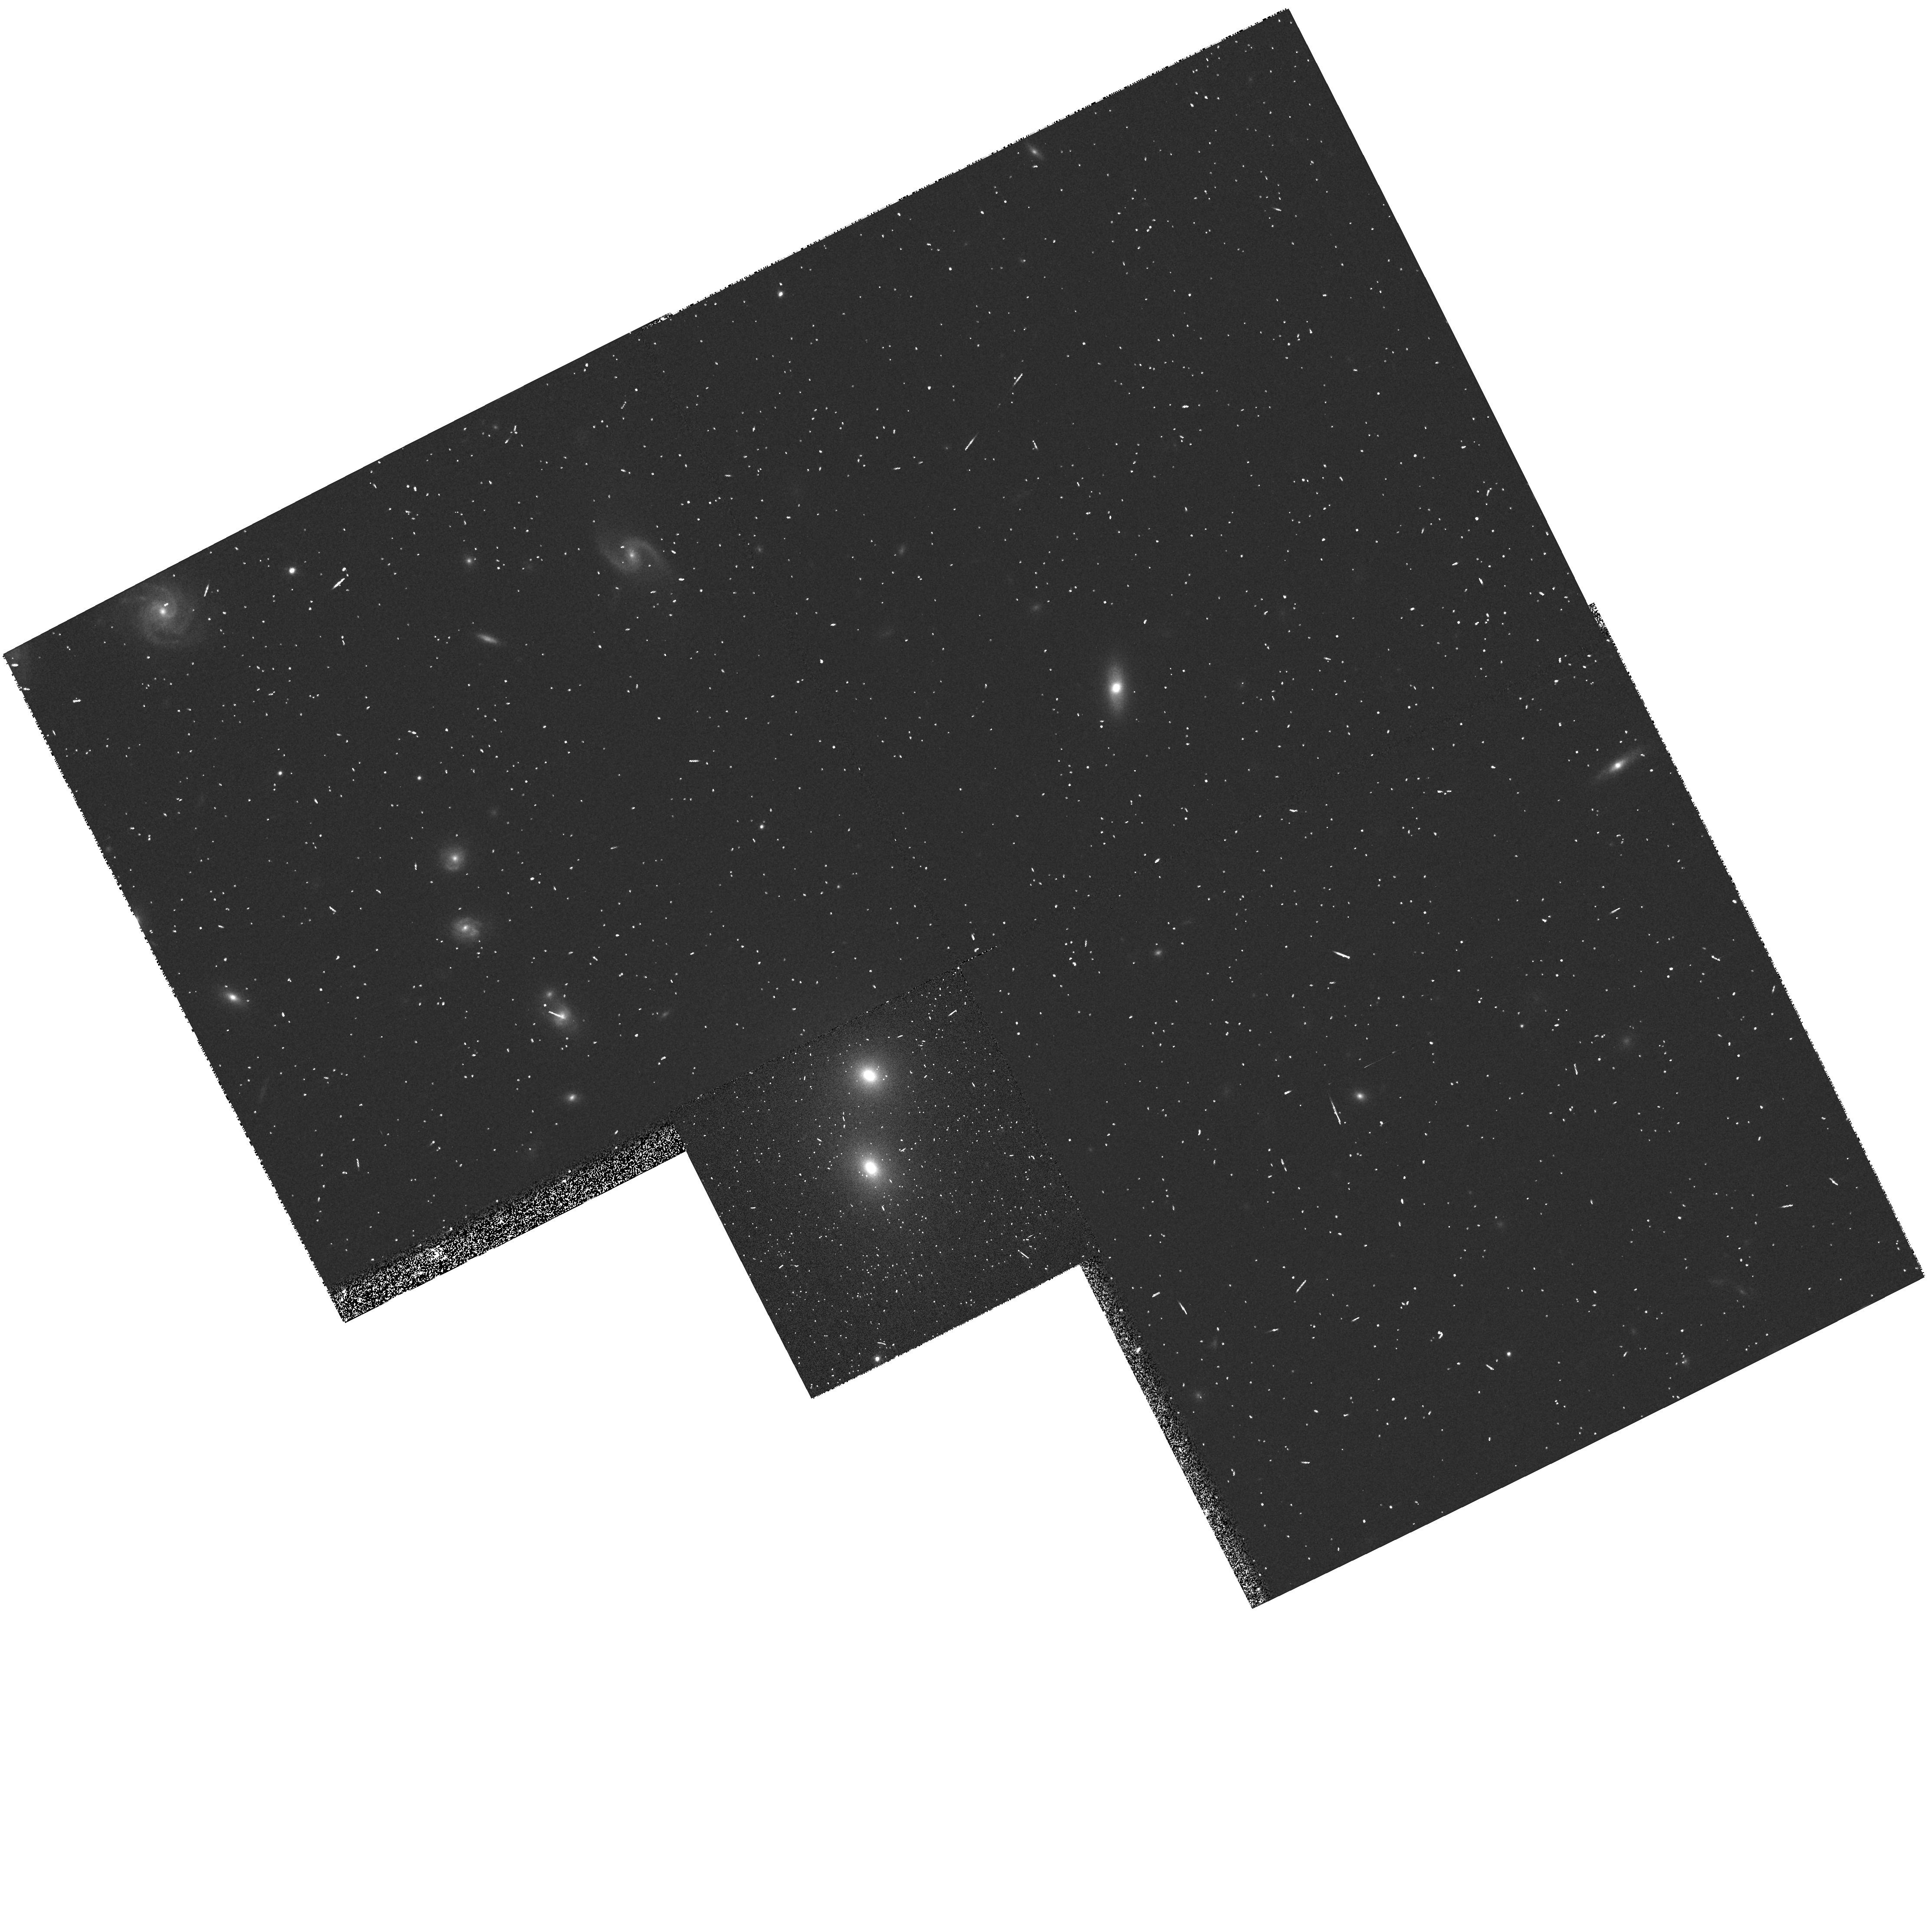
Target: B2+1450+28
Instrument: WFPC2/PC
Filter: F814W
Exposure: 5 min
Observation ID: hst_7281_71_wfpc2_pc_f814w_u3ws71

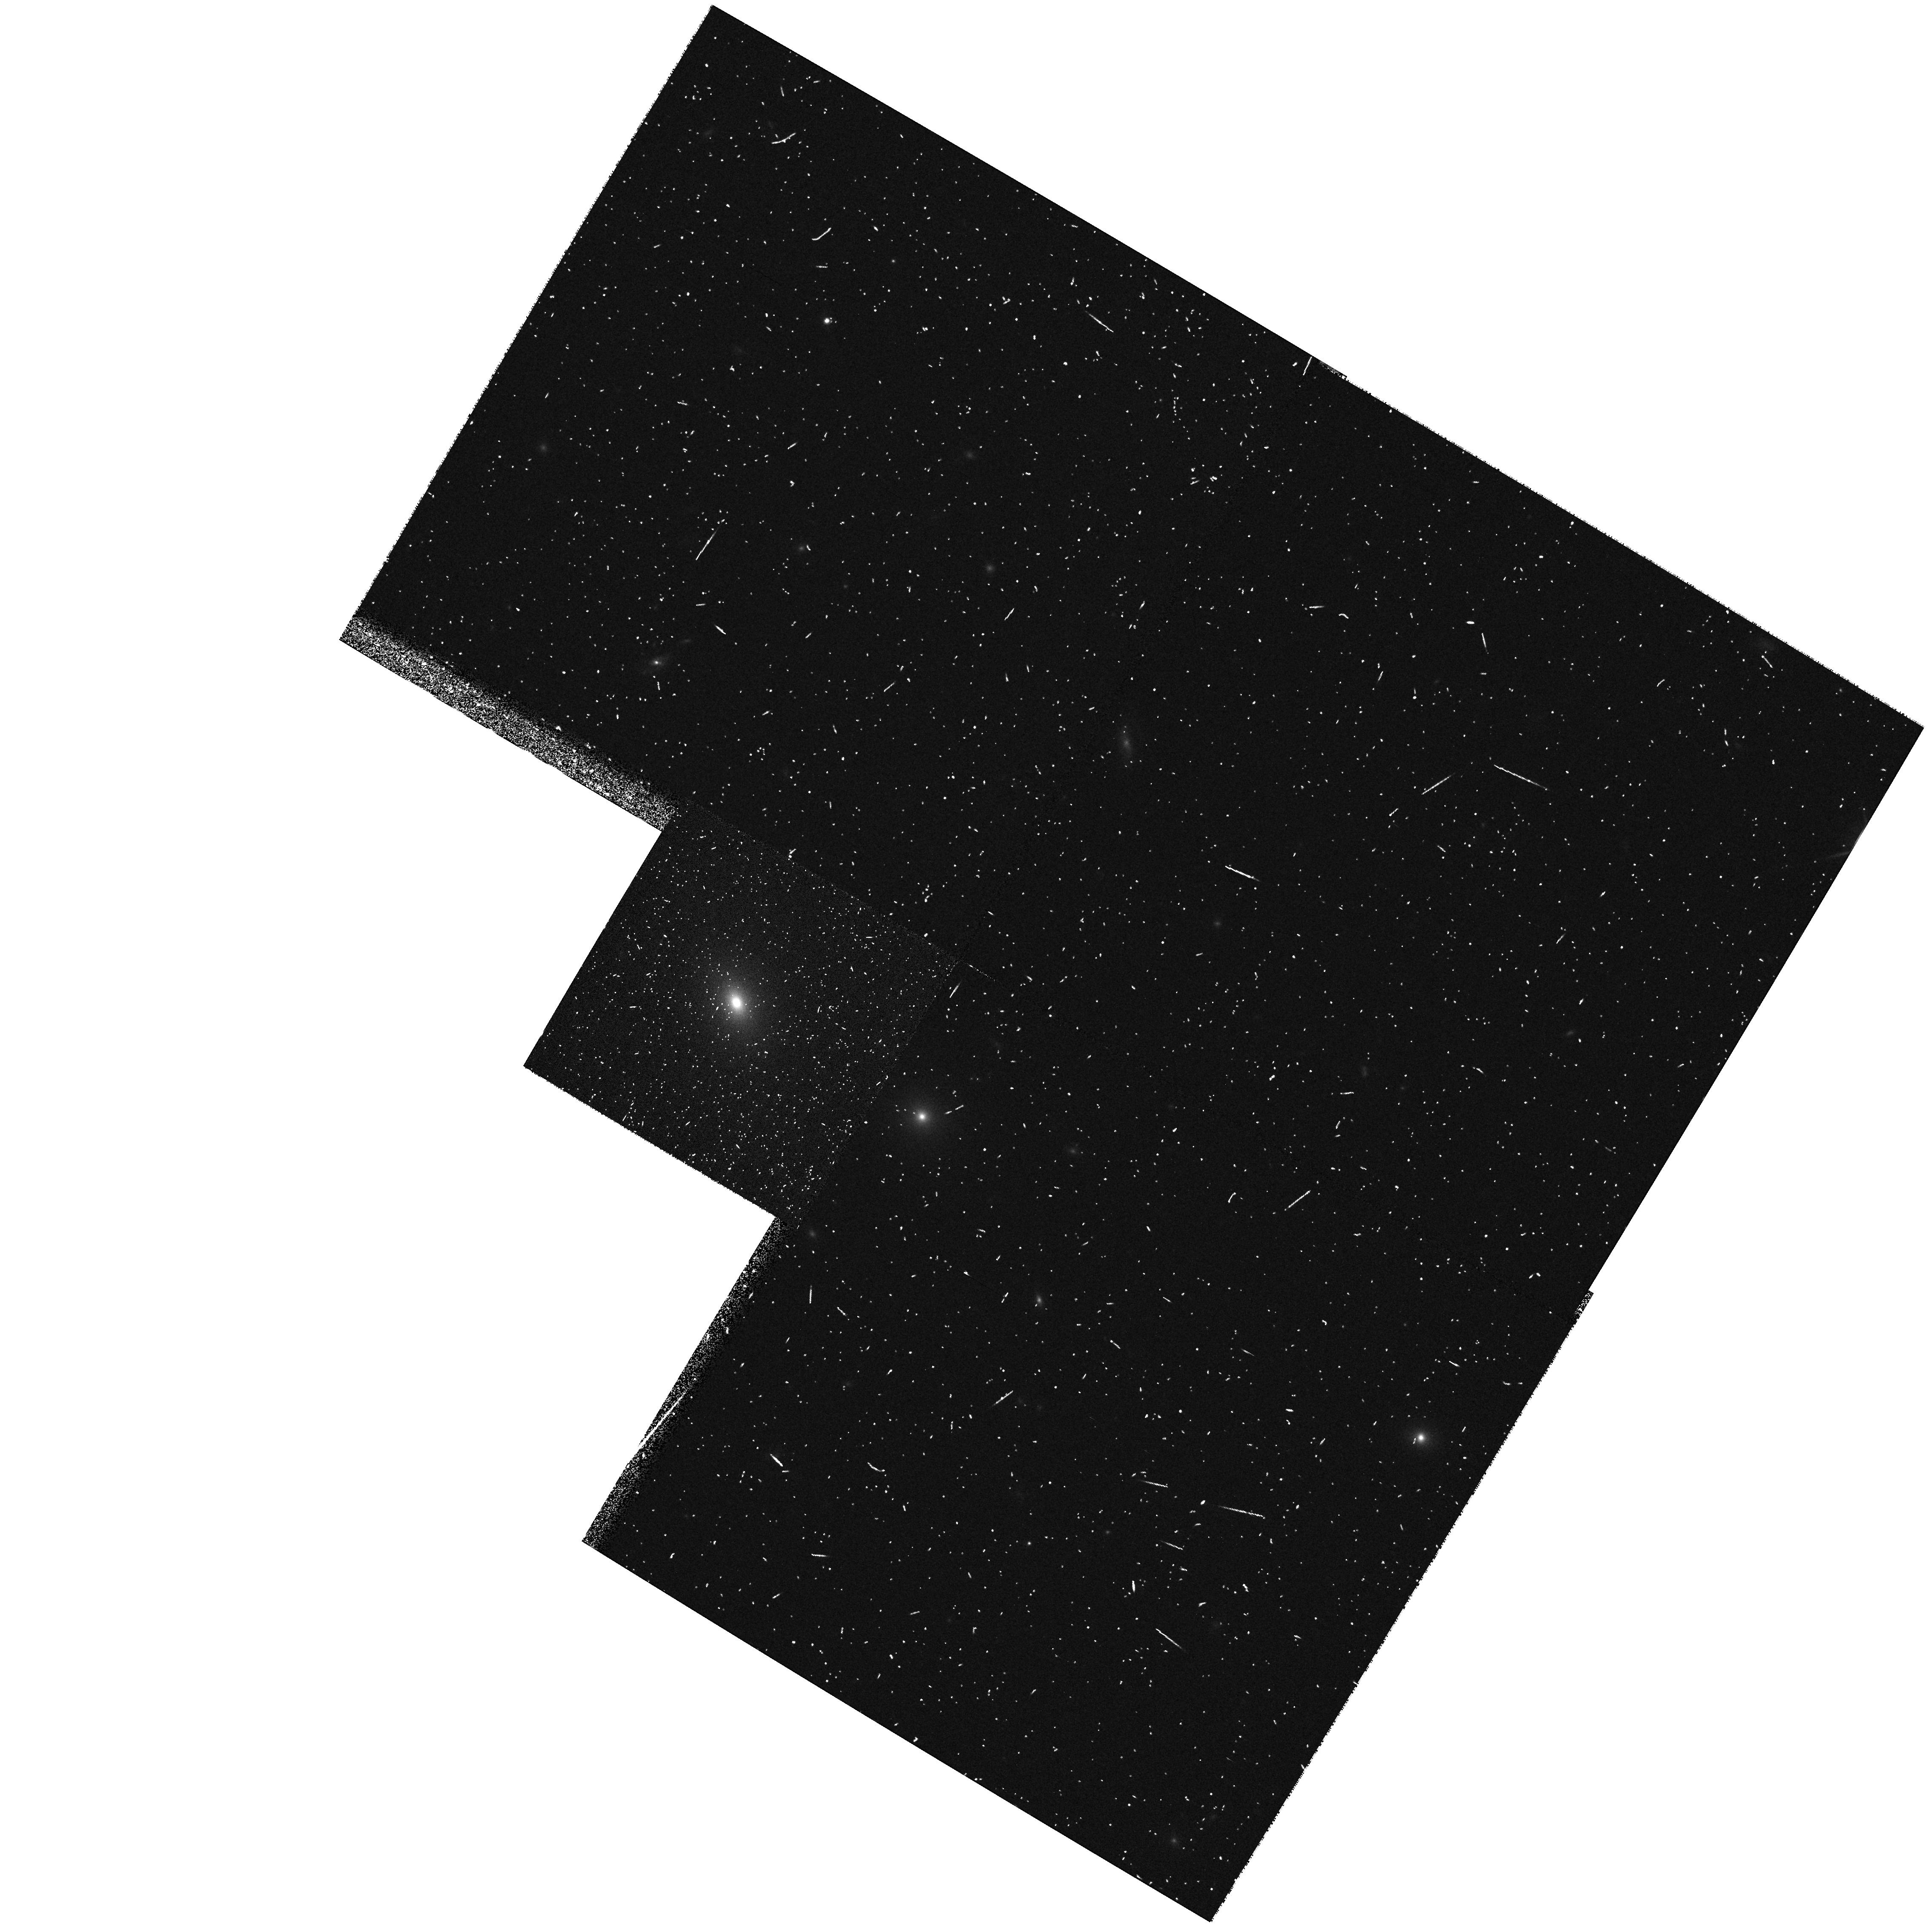
Target: B2+1005+28
Instrument: WFPC2/PC
Filter: F814W
Exposure: 5 min
Observation ID: hst_7281_54_wfpc2_pc_f814w_u3ws54

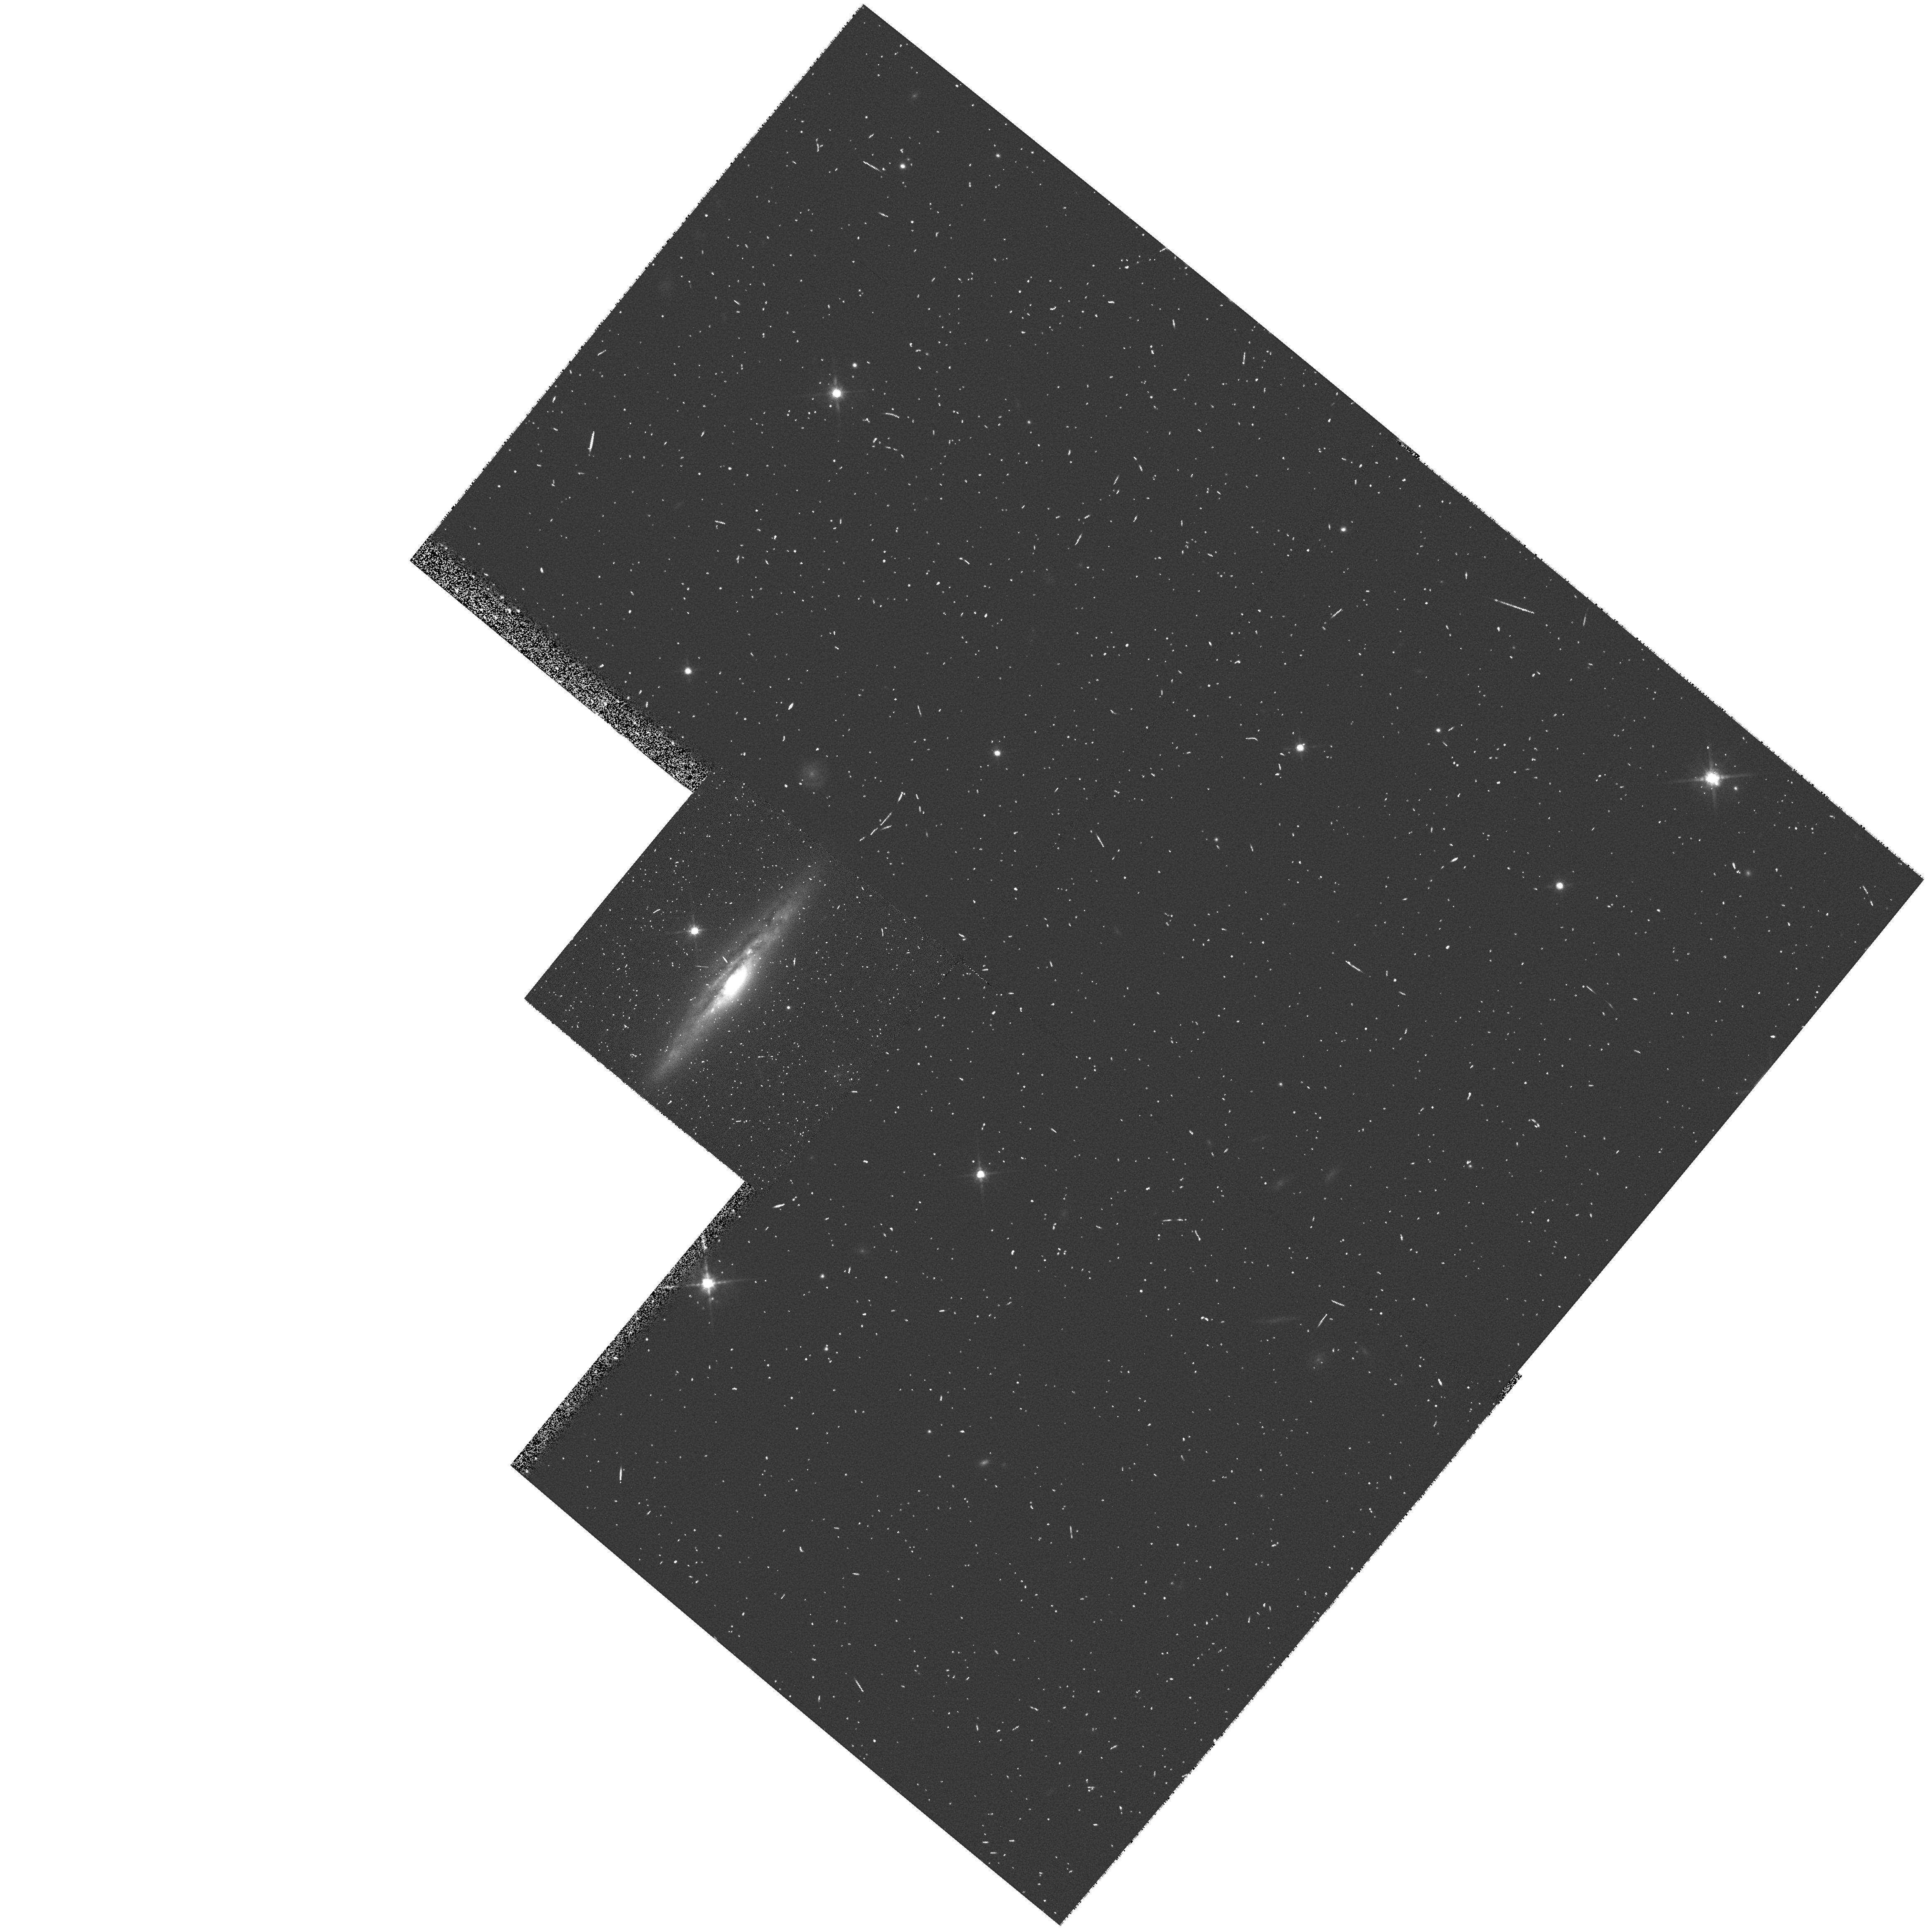
Target: B2+0722+30
Instrument: WFPC2/PC
Filter: F814W
Exposure: 5 min
Observation ID: hst_7281_20_wfpc2_pc_f814w_u3ws20

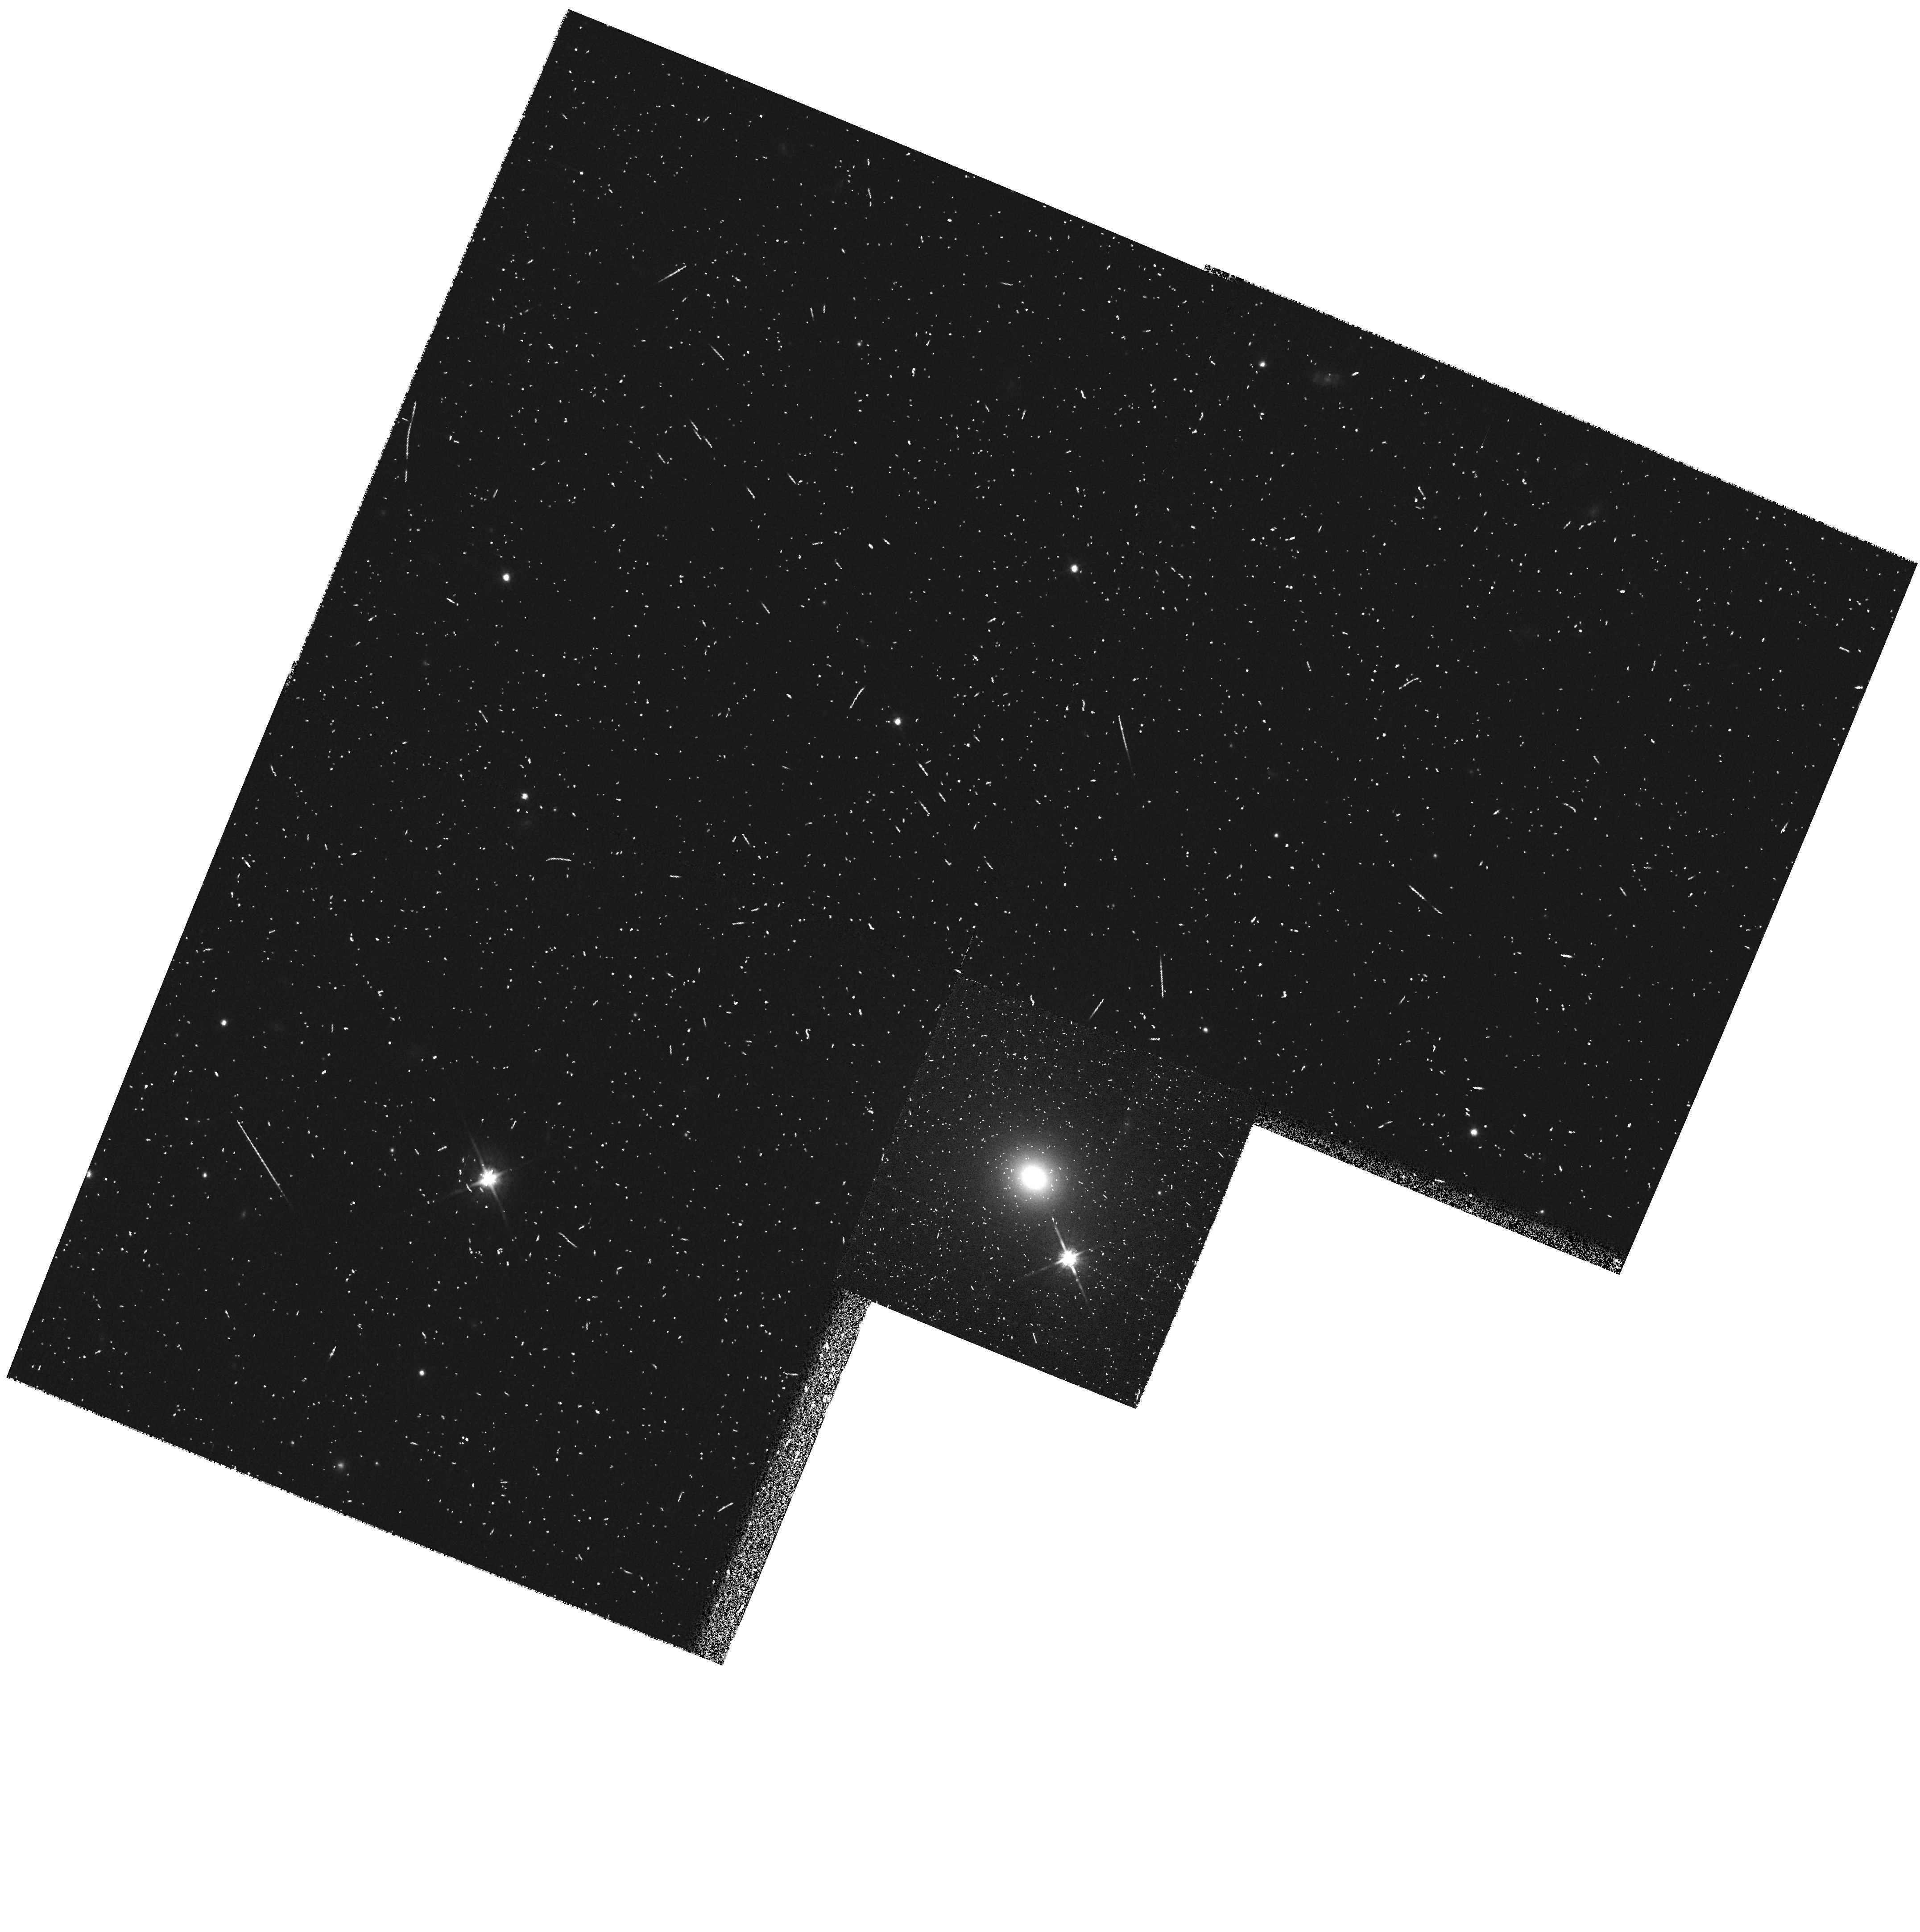
Target: B2+1658+30A
Instrument: WFPC2/PC
Filter: F814W
Exposure: 5 min
Observation ID: hst_7281_85_wfpc2_pc_f814w_u3ws85

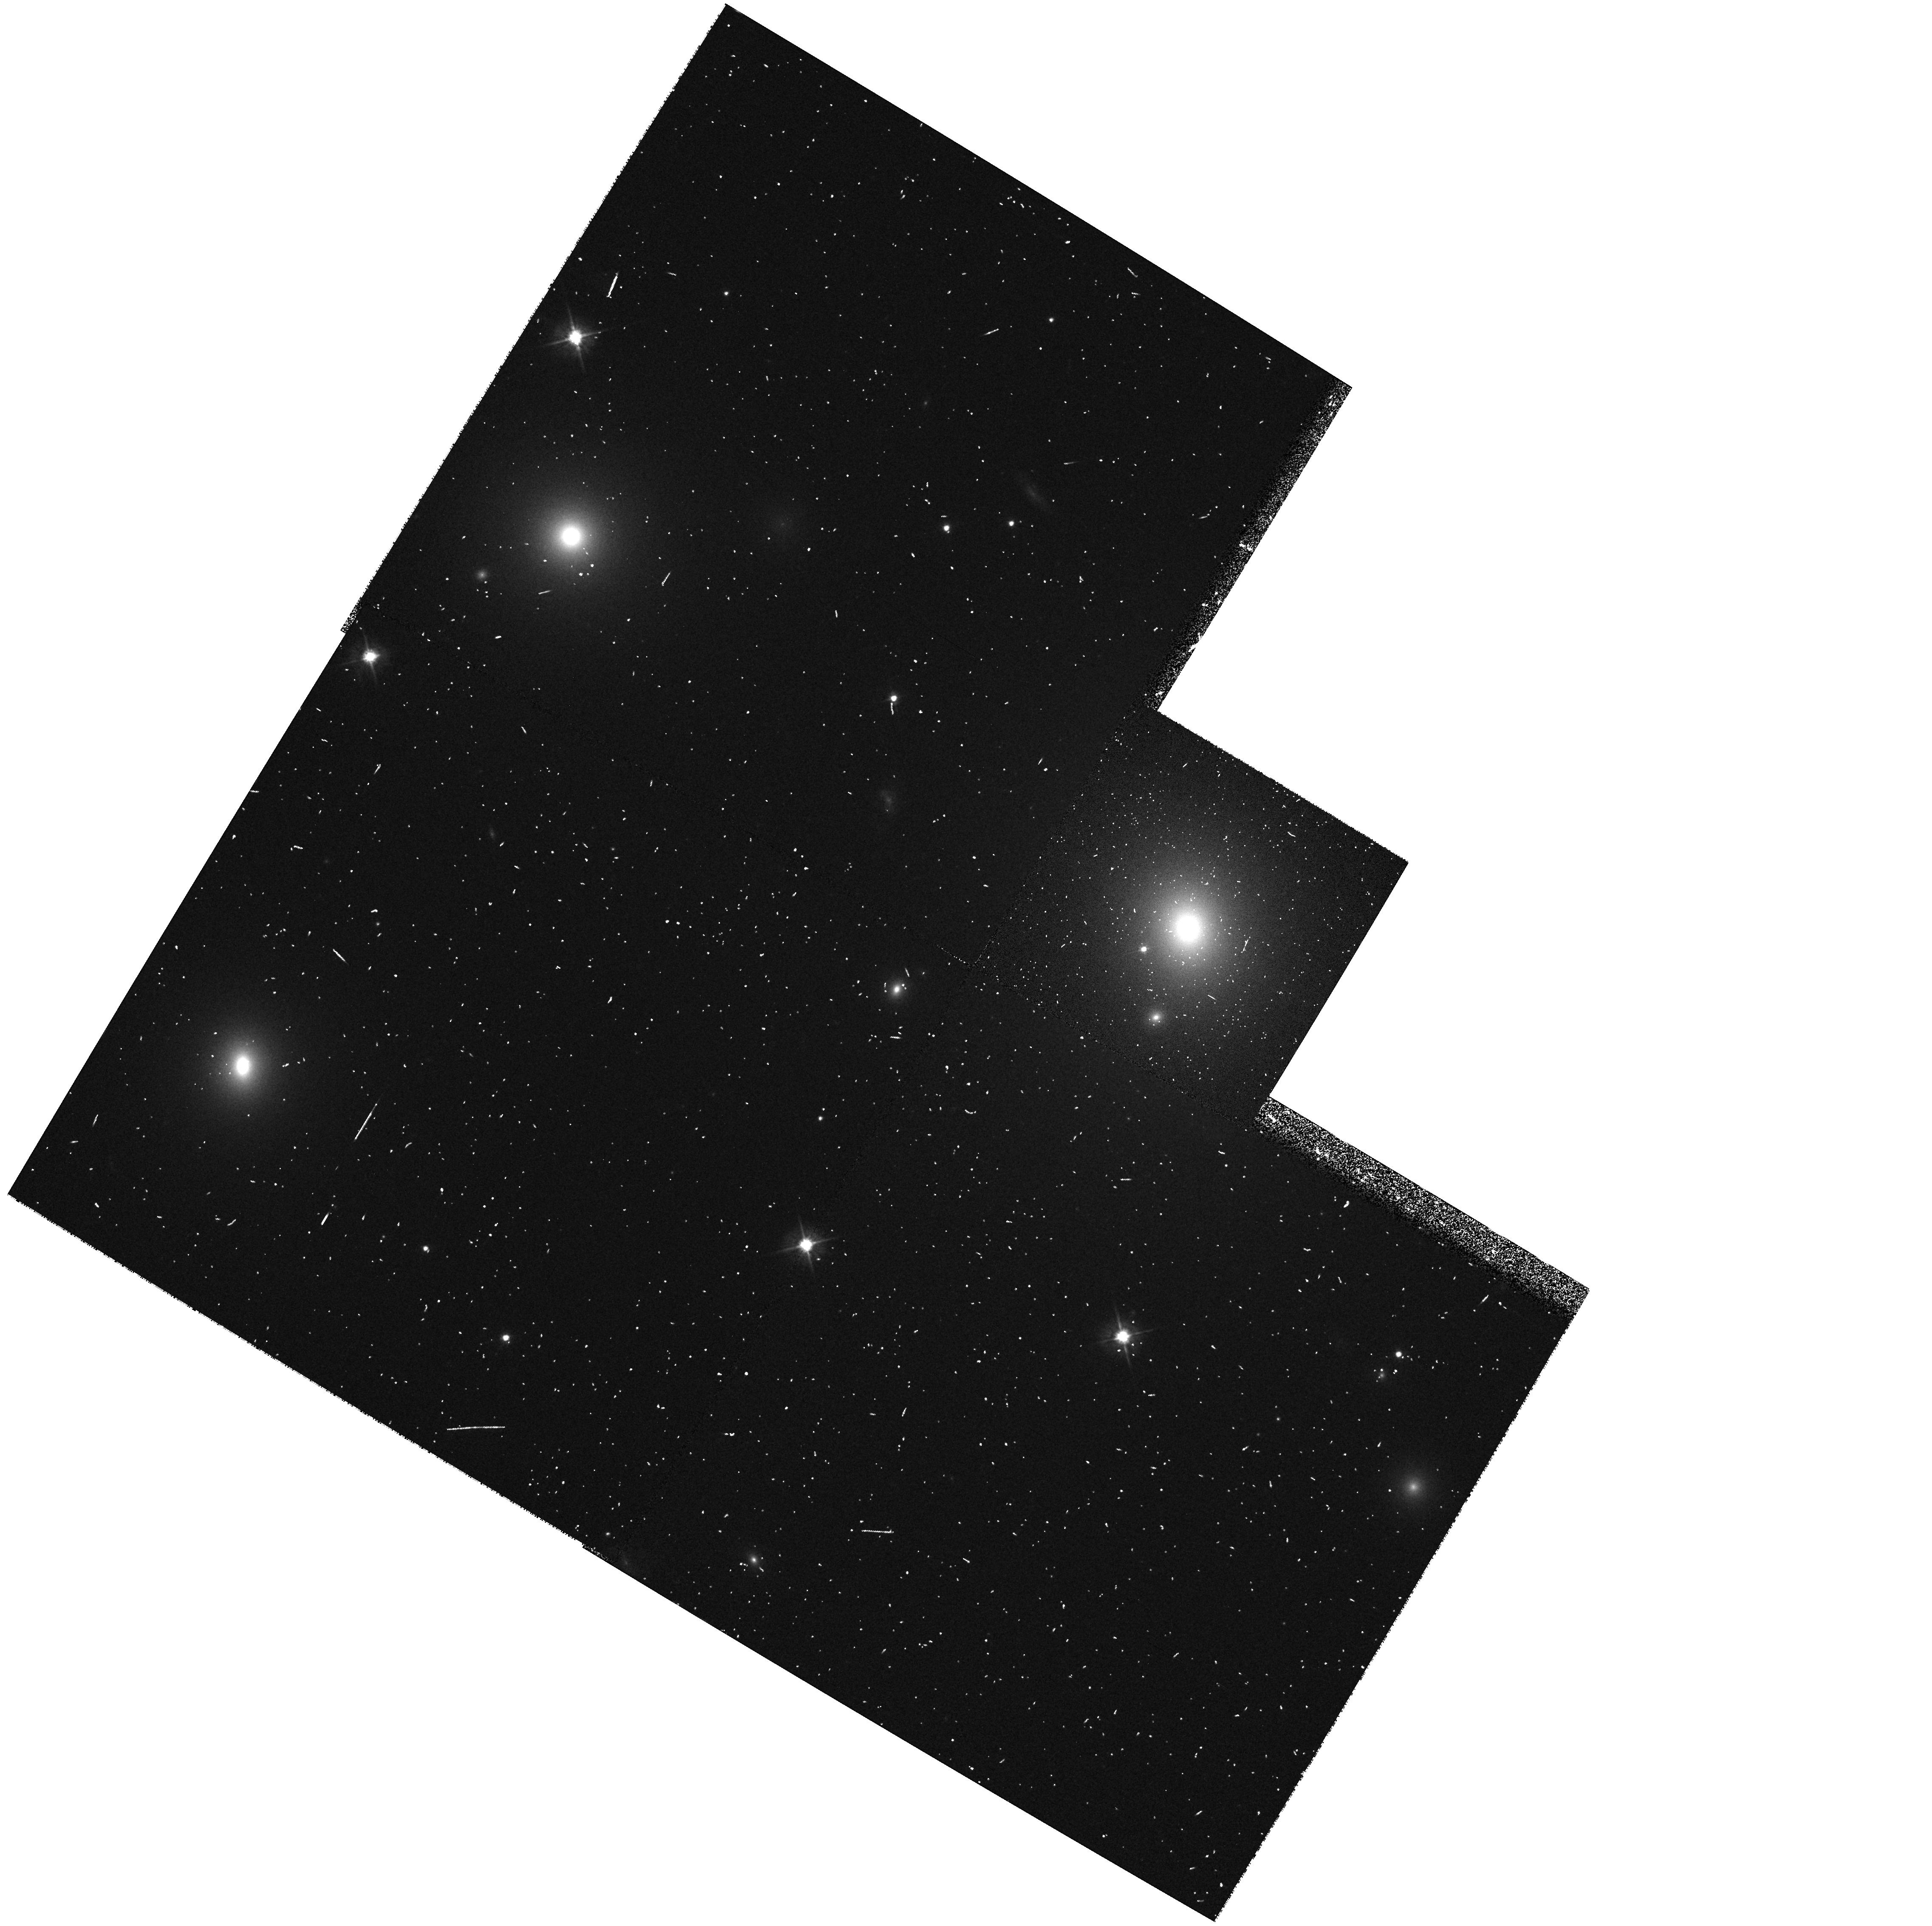
Target: B2+2236+35
Instrument: WFPC2/PC
Filter: F555W
Exposure: 5 min
Observation ID: hst_7281_45_wfpc2_pc_f555w_u3ws45

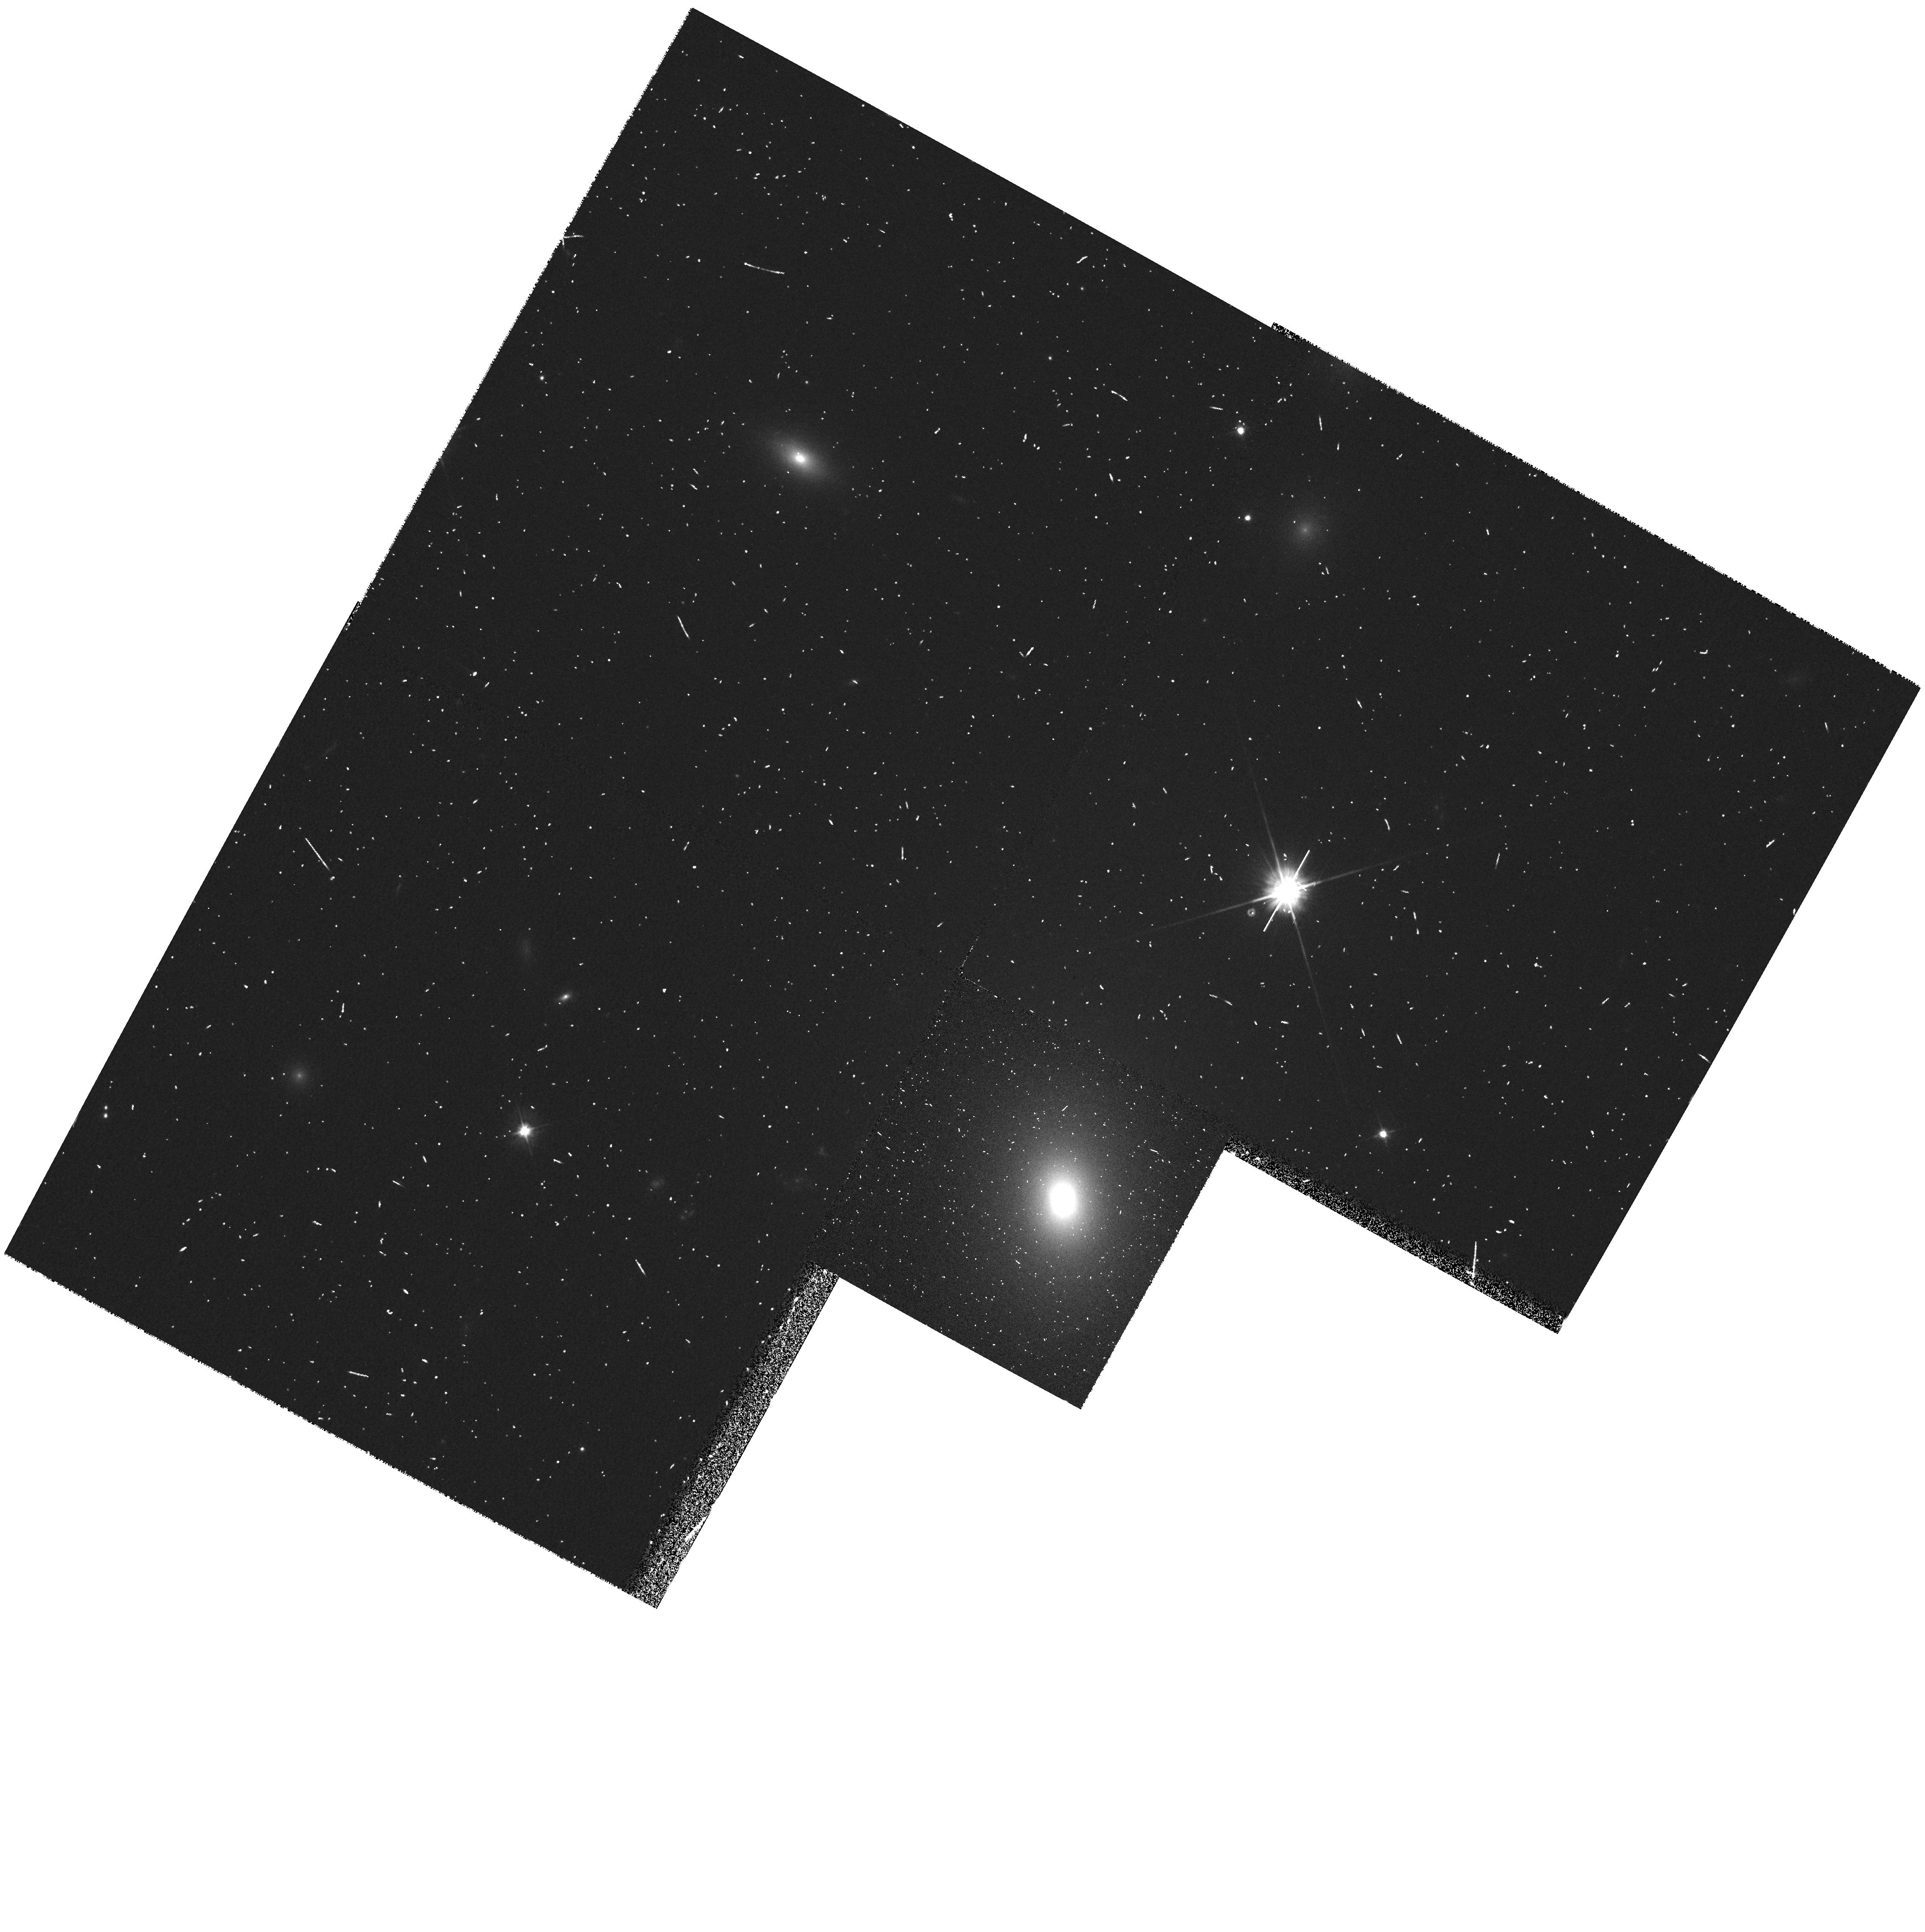
Target: B2+1610+29
Instrument: WFPC2/PC
Filter: F555W
Exposure: 5 min
Observation ID: hst_7281_40_wfpc2_pc_f555w_u3ws40

Snapshot survey of the B2 sample of radio galaxies (PI: Fanti, Roberto)

The study of low luminosity radio galaxies (LLRG) has been recently stimulated by several new results. The discovery of extended accretion disks and supermassive black holes, all found to be associated with LLRG, might provide a direct approach to measure key parameters such as the accretion rate and the black hole mass in AGNs. All but one of the known optical jets are found in LLRG and this has certainly important bearings on the acceleration and energy transport processes in the radio sources. LLRG play a fundamental role also in the unification schemes of radio loud AGNs as they are identified as the parent population of BL Lac objects. We therefore propose to perform a snapshot survey of the B2 sample which consists of 103 LLRG. It provides an excellent representation of the radio source types encountered below and around the break in the radio luminosity function. This survey will produce a homogenoeus set of images of LLRG which is complementary to those previously obtained with HST for the high luminosity 3CR radio sources, thus allowing a straighfroward comparison. This program is aimed to answer the following key questions: How common are extended nuclear disks? What is their orientation and morphology? How common are optical jets? What is the relationship between properties of the nuclear regions and of the host galaxies of FR I, FR II and BL Lacs? Do the FR I host galaxies present morphological peculiarities, such as tidal distorsions or nuclear cusps?